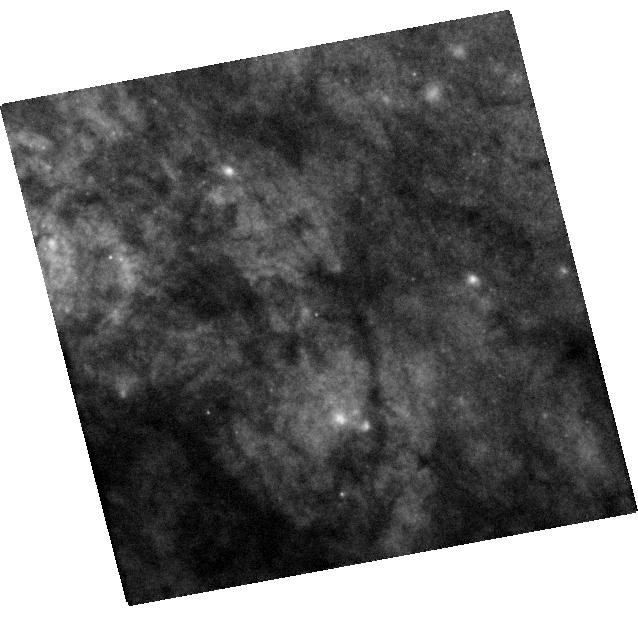
Target: SN2014J. Instrument: WFC3/UVIS. Filter: F438W. Exposure: 22 min. Observation ID: hst_14146_02_wfc3_uvis_f438w_icu002

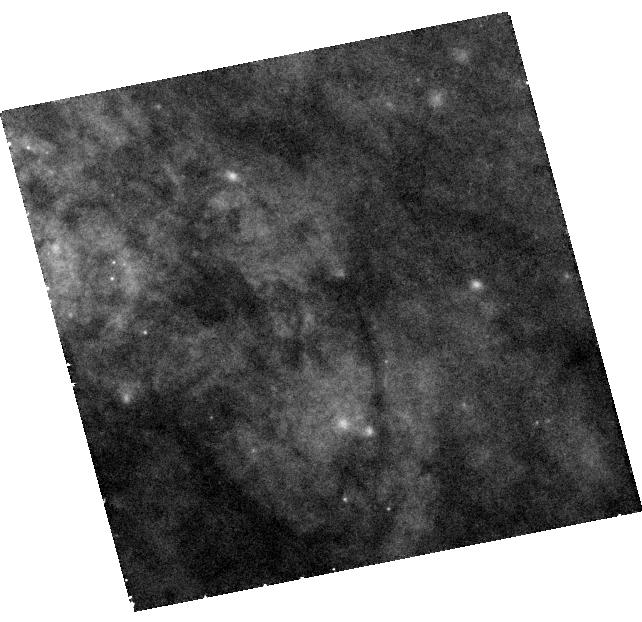
Target: SN2014J. Instrument: WFC3/UVIS. Filter: F502N. Exposure: 42 min. Observation ID: hst_14146_03_wfc3_uvis_f502n_icu003

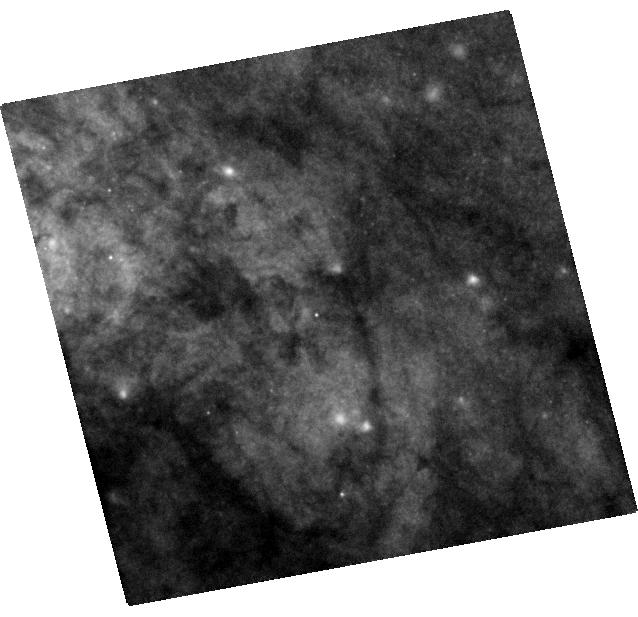
Target: SN2014J. Instrument: WFC3/UVIS. Filter: F555W. Exposure: 7 min. Observation ID: hst_14146_02_wfc3_uvis_f555w_icu002

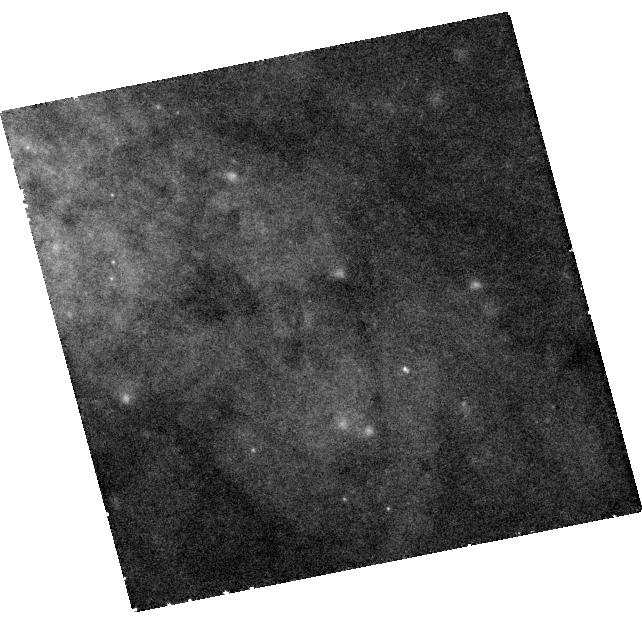
Target: SN2014J. Instrument: WFC3/UVIS. Filter: F658N. Exposure: 41 min. Observation ID: hst_14146_03_wfc3_uvis_f658n_icu003

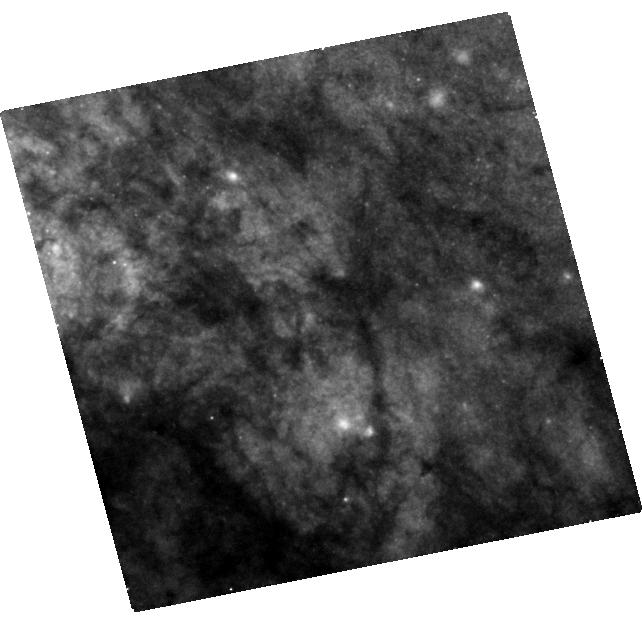
Target: SN2014J. Instrument: WFC3/UVIS. Filter: F438W. Exposure: 40 min. Observation ID: hst_14146_03_wfc3_uvis_f438w_icu003

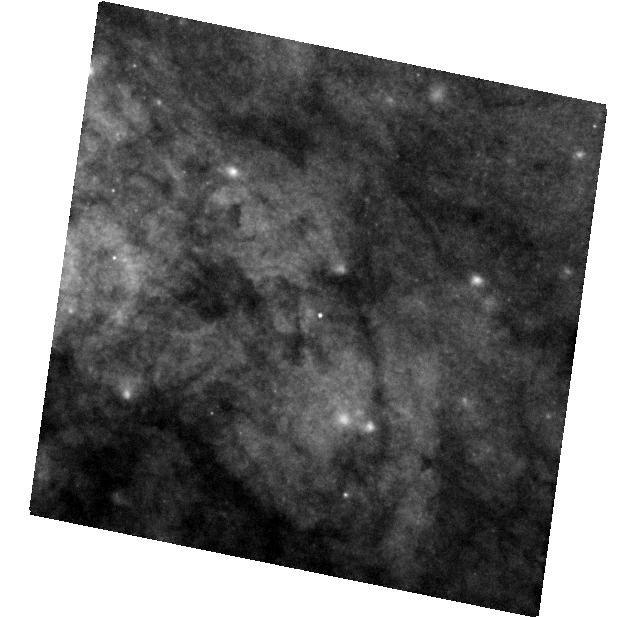
Target: SN2014J. Instrument: WFC3/UVIS. Filter: F555W. Exposure: 7 min. Observation ID: hst_14146_01_wfc3_uvis_f555w_icu001

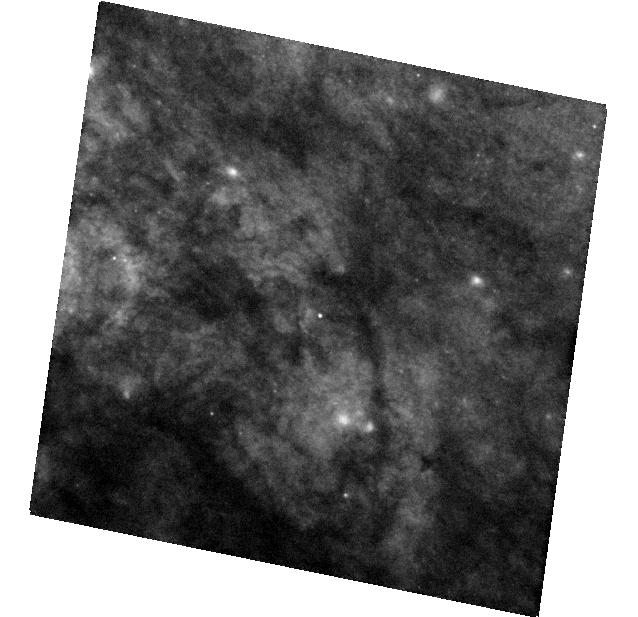
Target: SN2014J. Instrument: WFC3/UVIS. Filter: F438W. Exposure: 22 min. Observation ID: hst_14146_01_wfc3_uvis_f438w_icu001

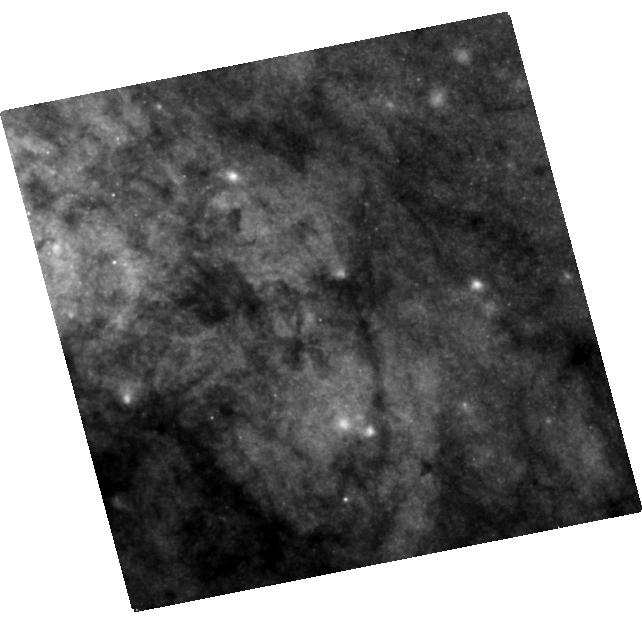
Target: SN2014J. Instrument: WFC3/UVIS. Filter: F555W. Exposure: 29 min. Observation ID: hst_14146_03_wfc3_uvis_f555w_icu003

Light Echoes and Environment of SN 2014J in M82 (PI: Lawrence, Stephen S.)

Type Ia SN 2014J exploded in the nearby M82 = NGC 3032, reaching V maximum light around 2014 February 5, the closest SN since 1987 and likely the closest SN Ia since 1885. Recent HST/WFC3 imaging (2014 September 5 and 2015 February 2) of M82 in the vicinity of SN 2014J reveals a light echo at radius 0.6 arcsec from SN 2014J (or 13 pc in M82), meaning a z distance of 330 pc closer t0 Earth than the SN. Additional echoes reside at a smaller radii of about 0.3-0.4 arcsec (or z = 80-160 pc). HST observations of SN 2014J's echoes over the next few years will allow us to map and explore further star formaion in M82, and rhe 3-D structure of gas and dust. Echoes in the near future might also reveal circumstellar structure around SN 2014J's progenitor star. This offers us a unique opportunity to study the environment of SNe Ia, here at a level of detail several times better than any other, farther SN Ia observed by HST. M82 is a special galaxy in terms of star formation activity, and SN 2014J offers a special probe of this galaxy since it is a Ia, not core collapse SN, so more likely to sample the structure of M82 more typically, rather than centered on a region recently producing massive stars, such as a core-collapse progenitor. We describe how the light echo mapping that will be provided by the proposed observations will produce a high-resolution, three-dimensional view of a large part of M82, and how this can be directly compared to models of the interstellar medium to learn how star formation feeds back into the gaseous structure of galaxies. This comparison is arguably only possible with SN light echoes, with SN 2014J providing the most useful Ia example.